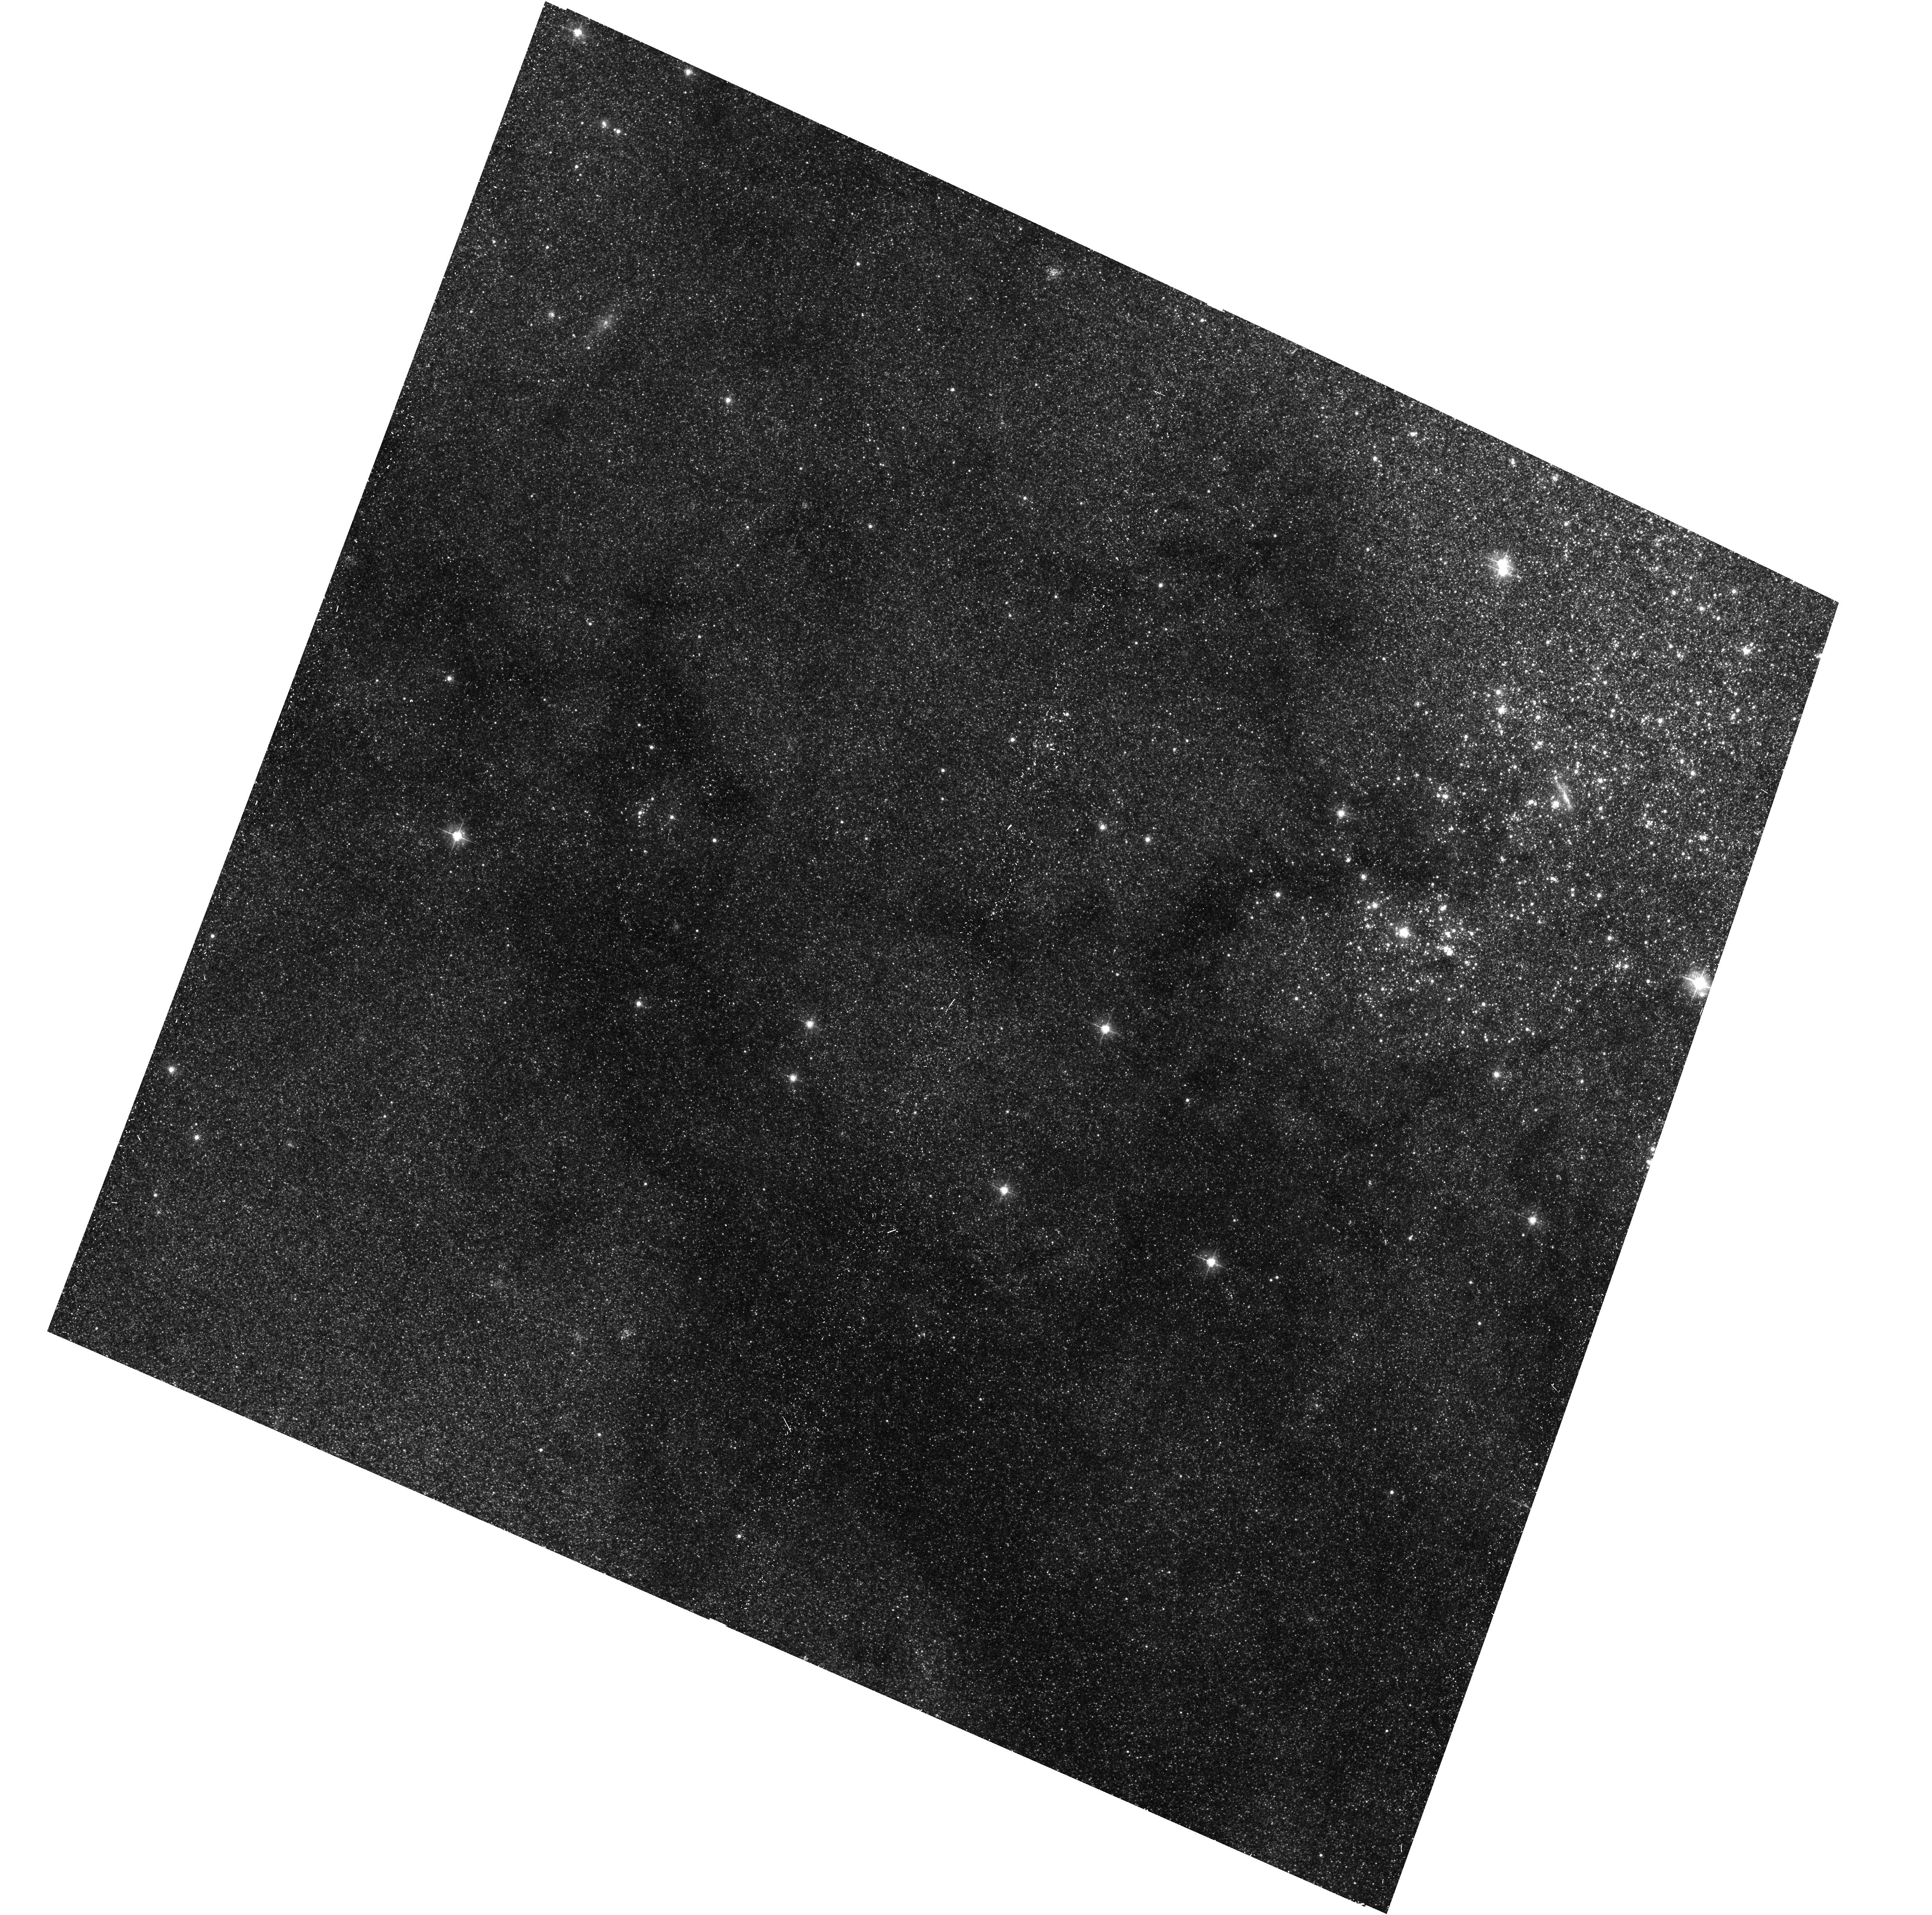
Target: M31-B33-F13-WFC
Instrument: ACS/WFC
Filter: F475W
Exposure: 17 min
Observation ID: hst_16799_30_acs_wfc_f475w_jepu30

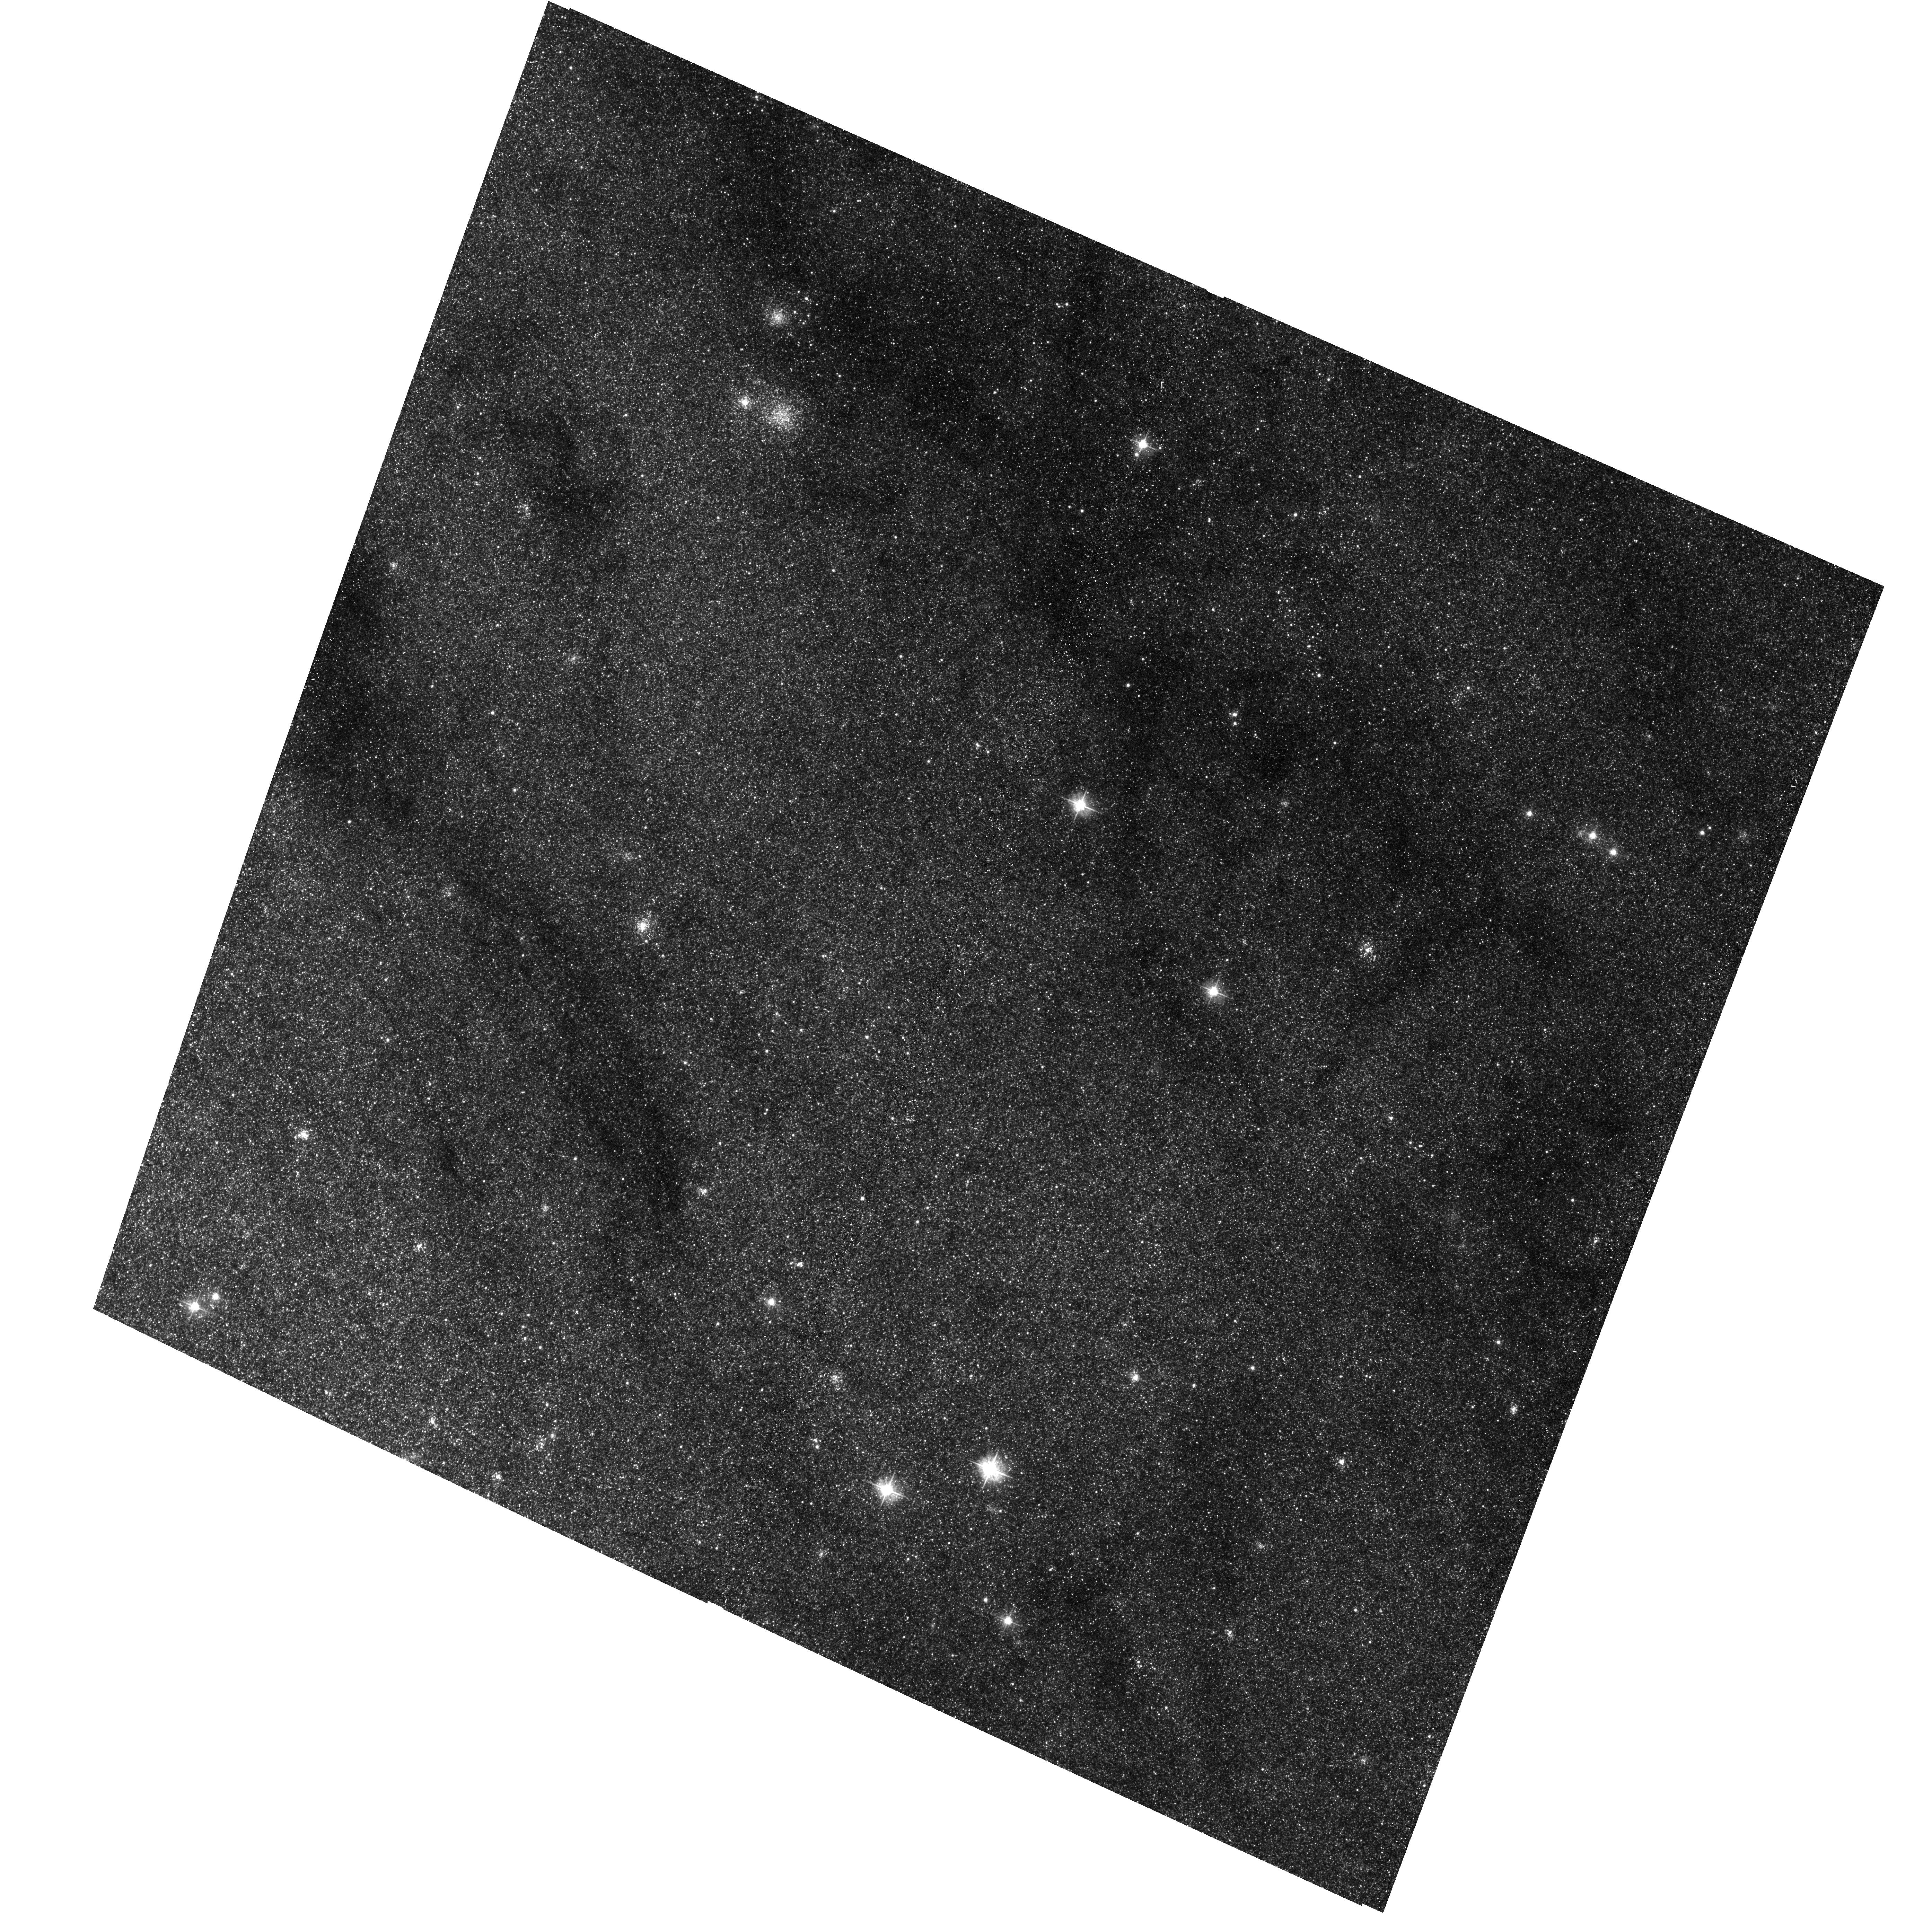
Target: M31-B33-F10-WFC
Instrument: ACS/WFC
Filter: F475W
Exposure: 17 min
Observation ID: hst_16799_22_acs_wfc_f475w_jepu22

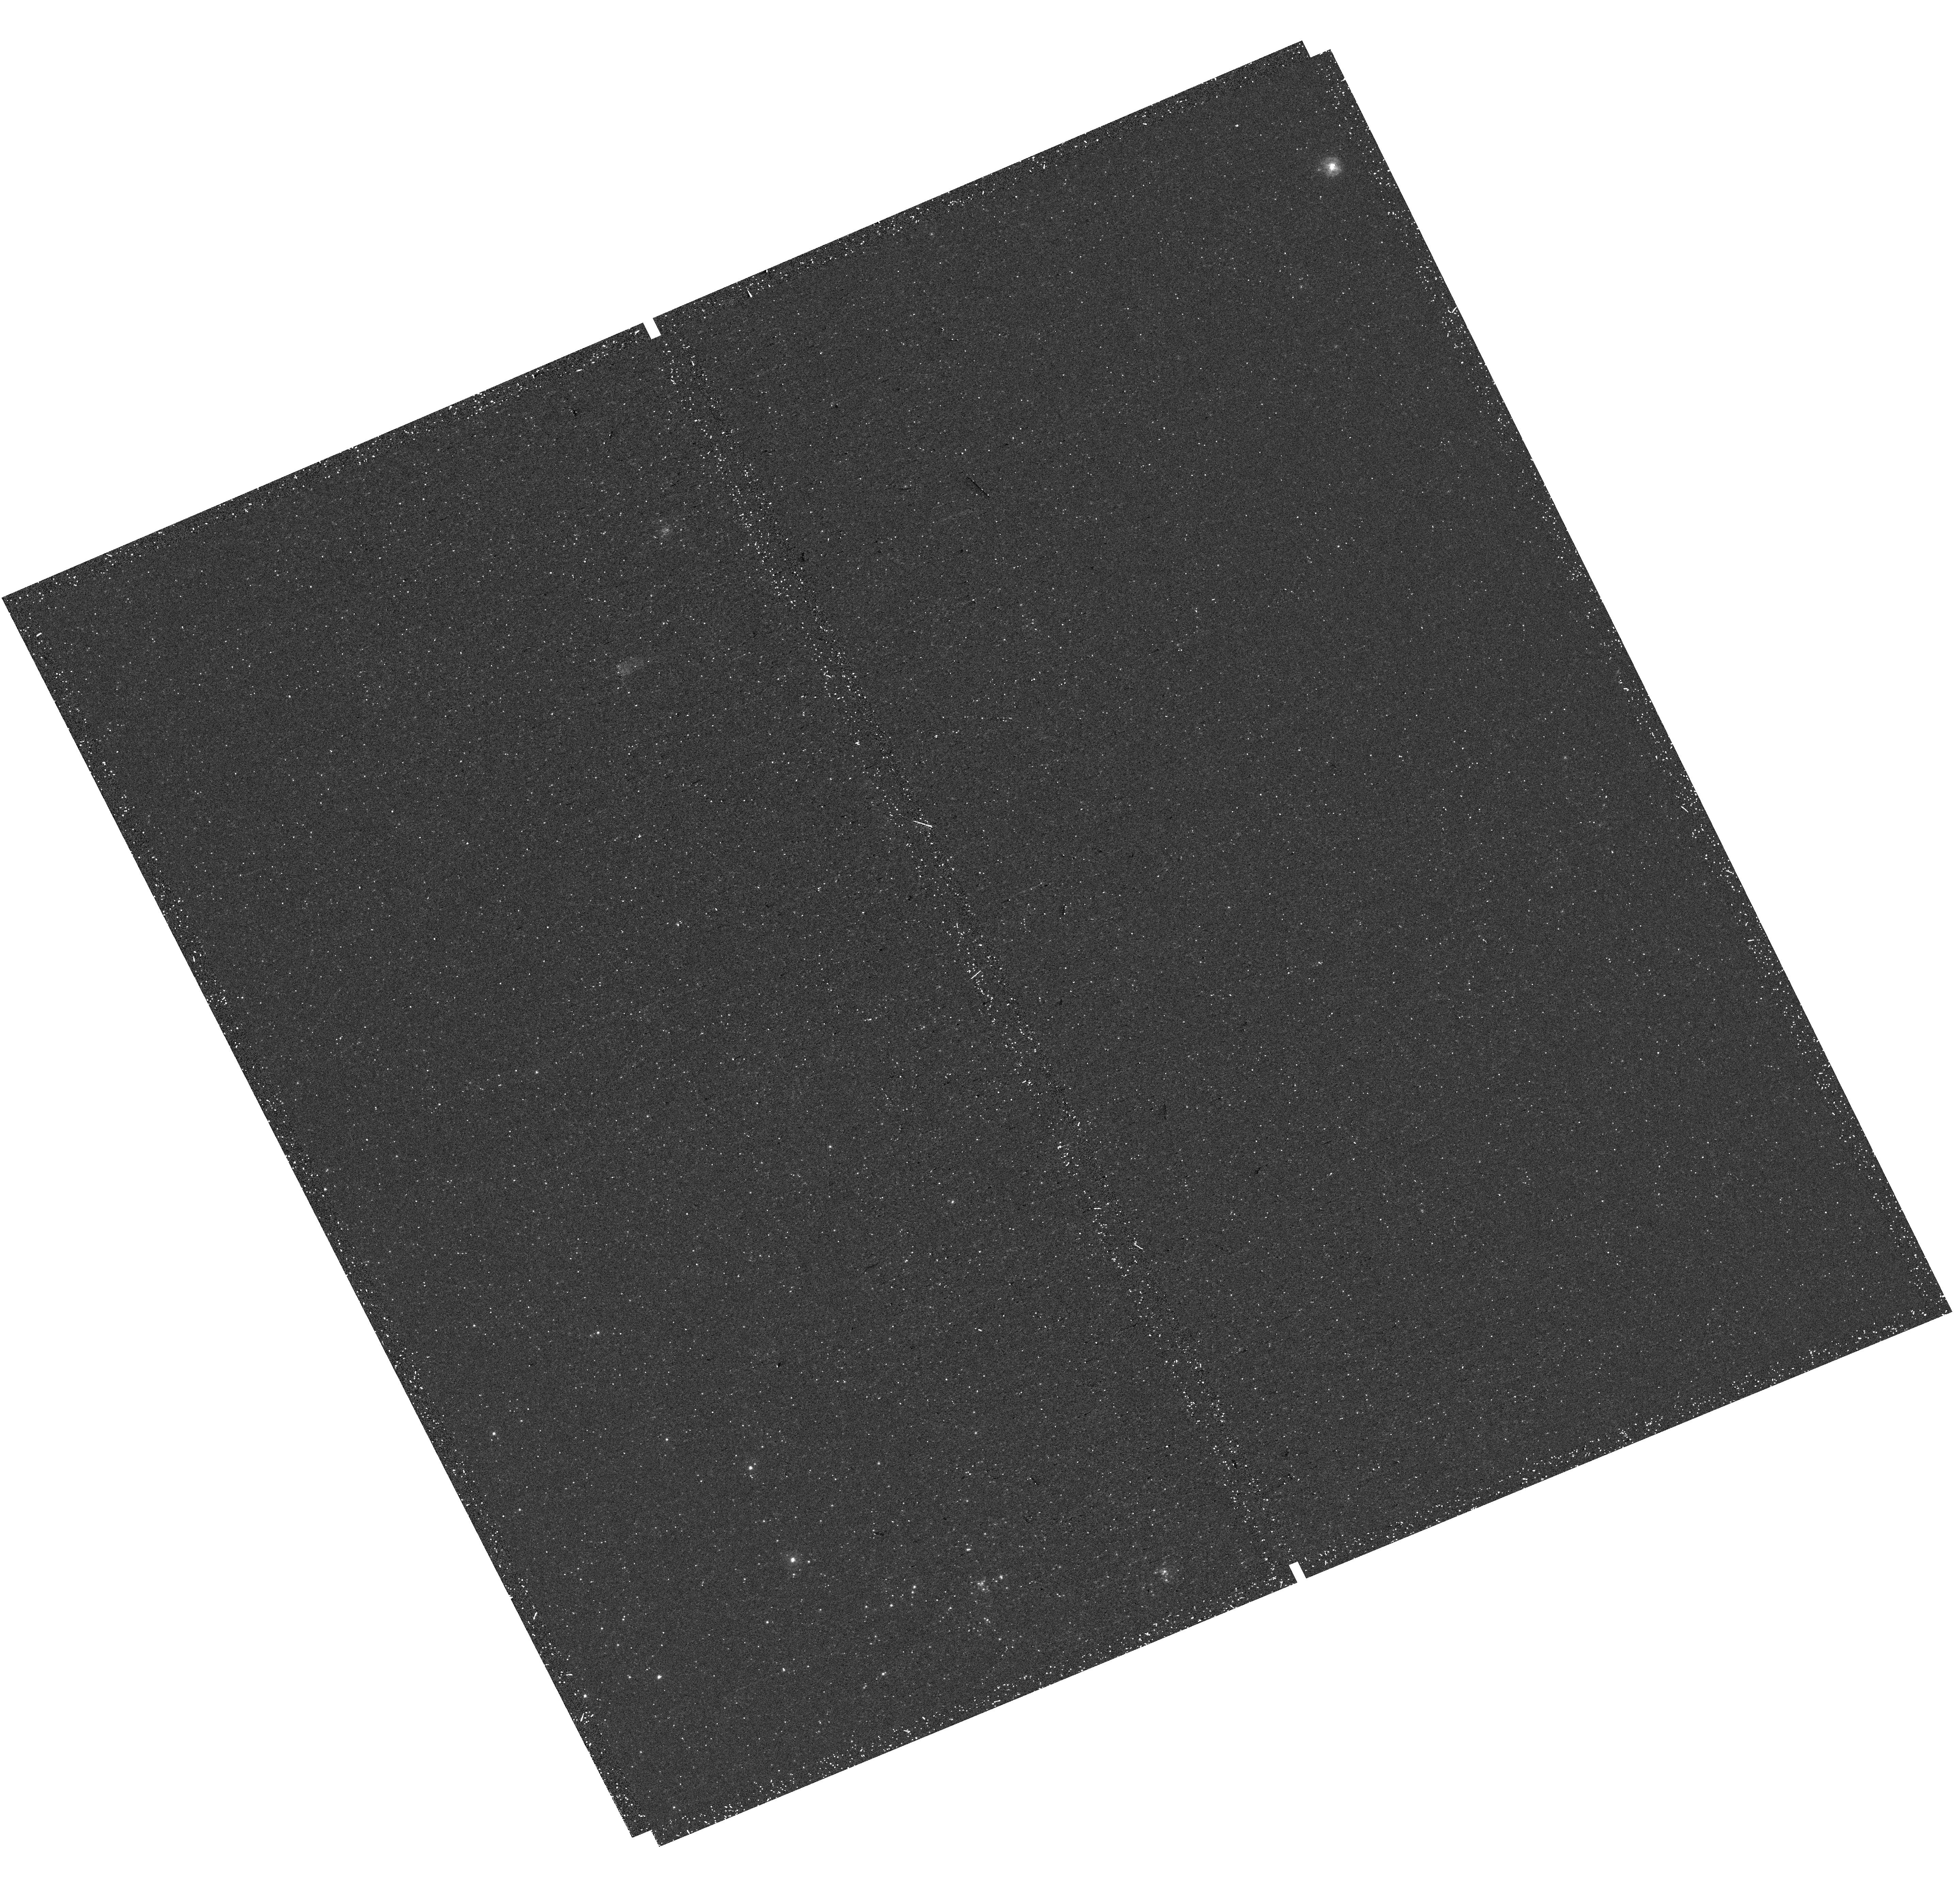
Target: M31-B32-F14-UVIS
Instrument: WFC3/UVIS
Filter: F275W
Exposure: 20 min
Observation ID: hst_16799_34_wfc3_uvis_f275w_iepu34

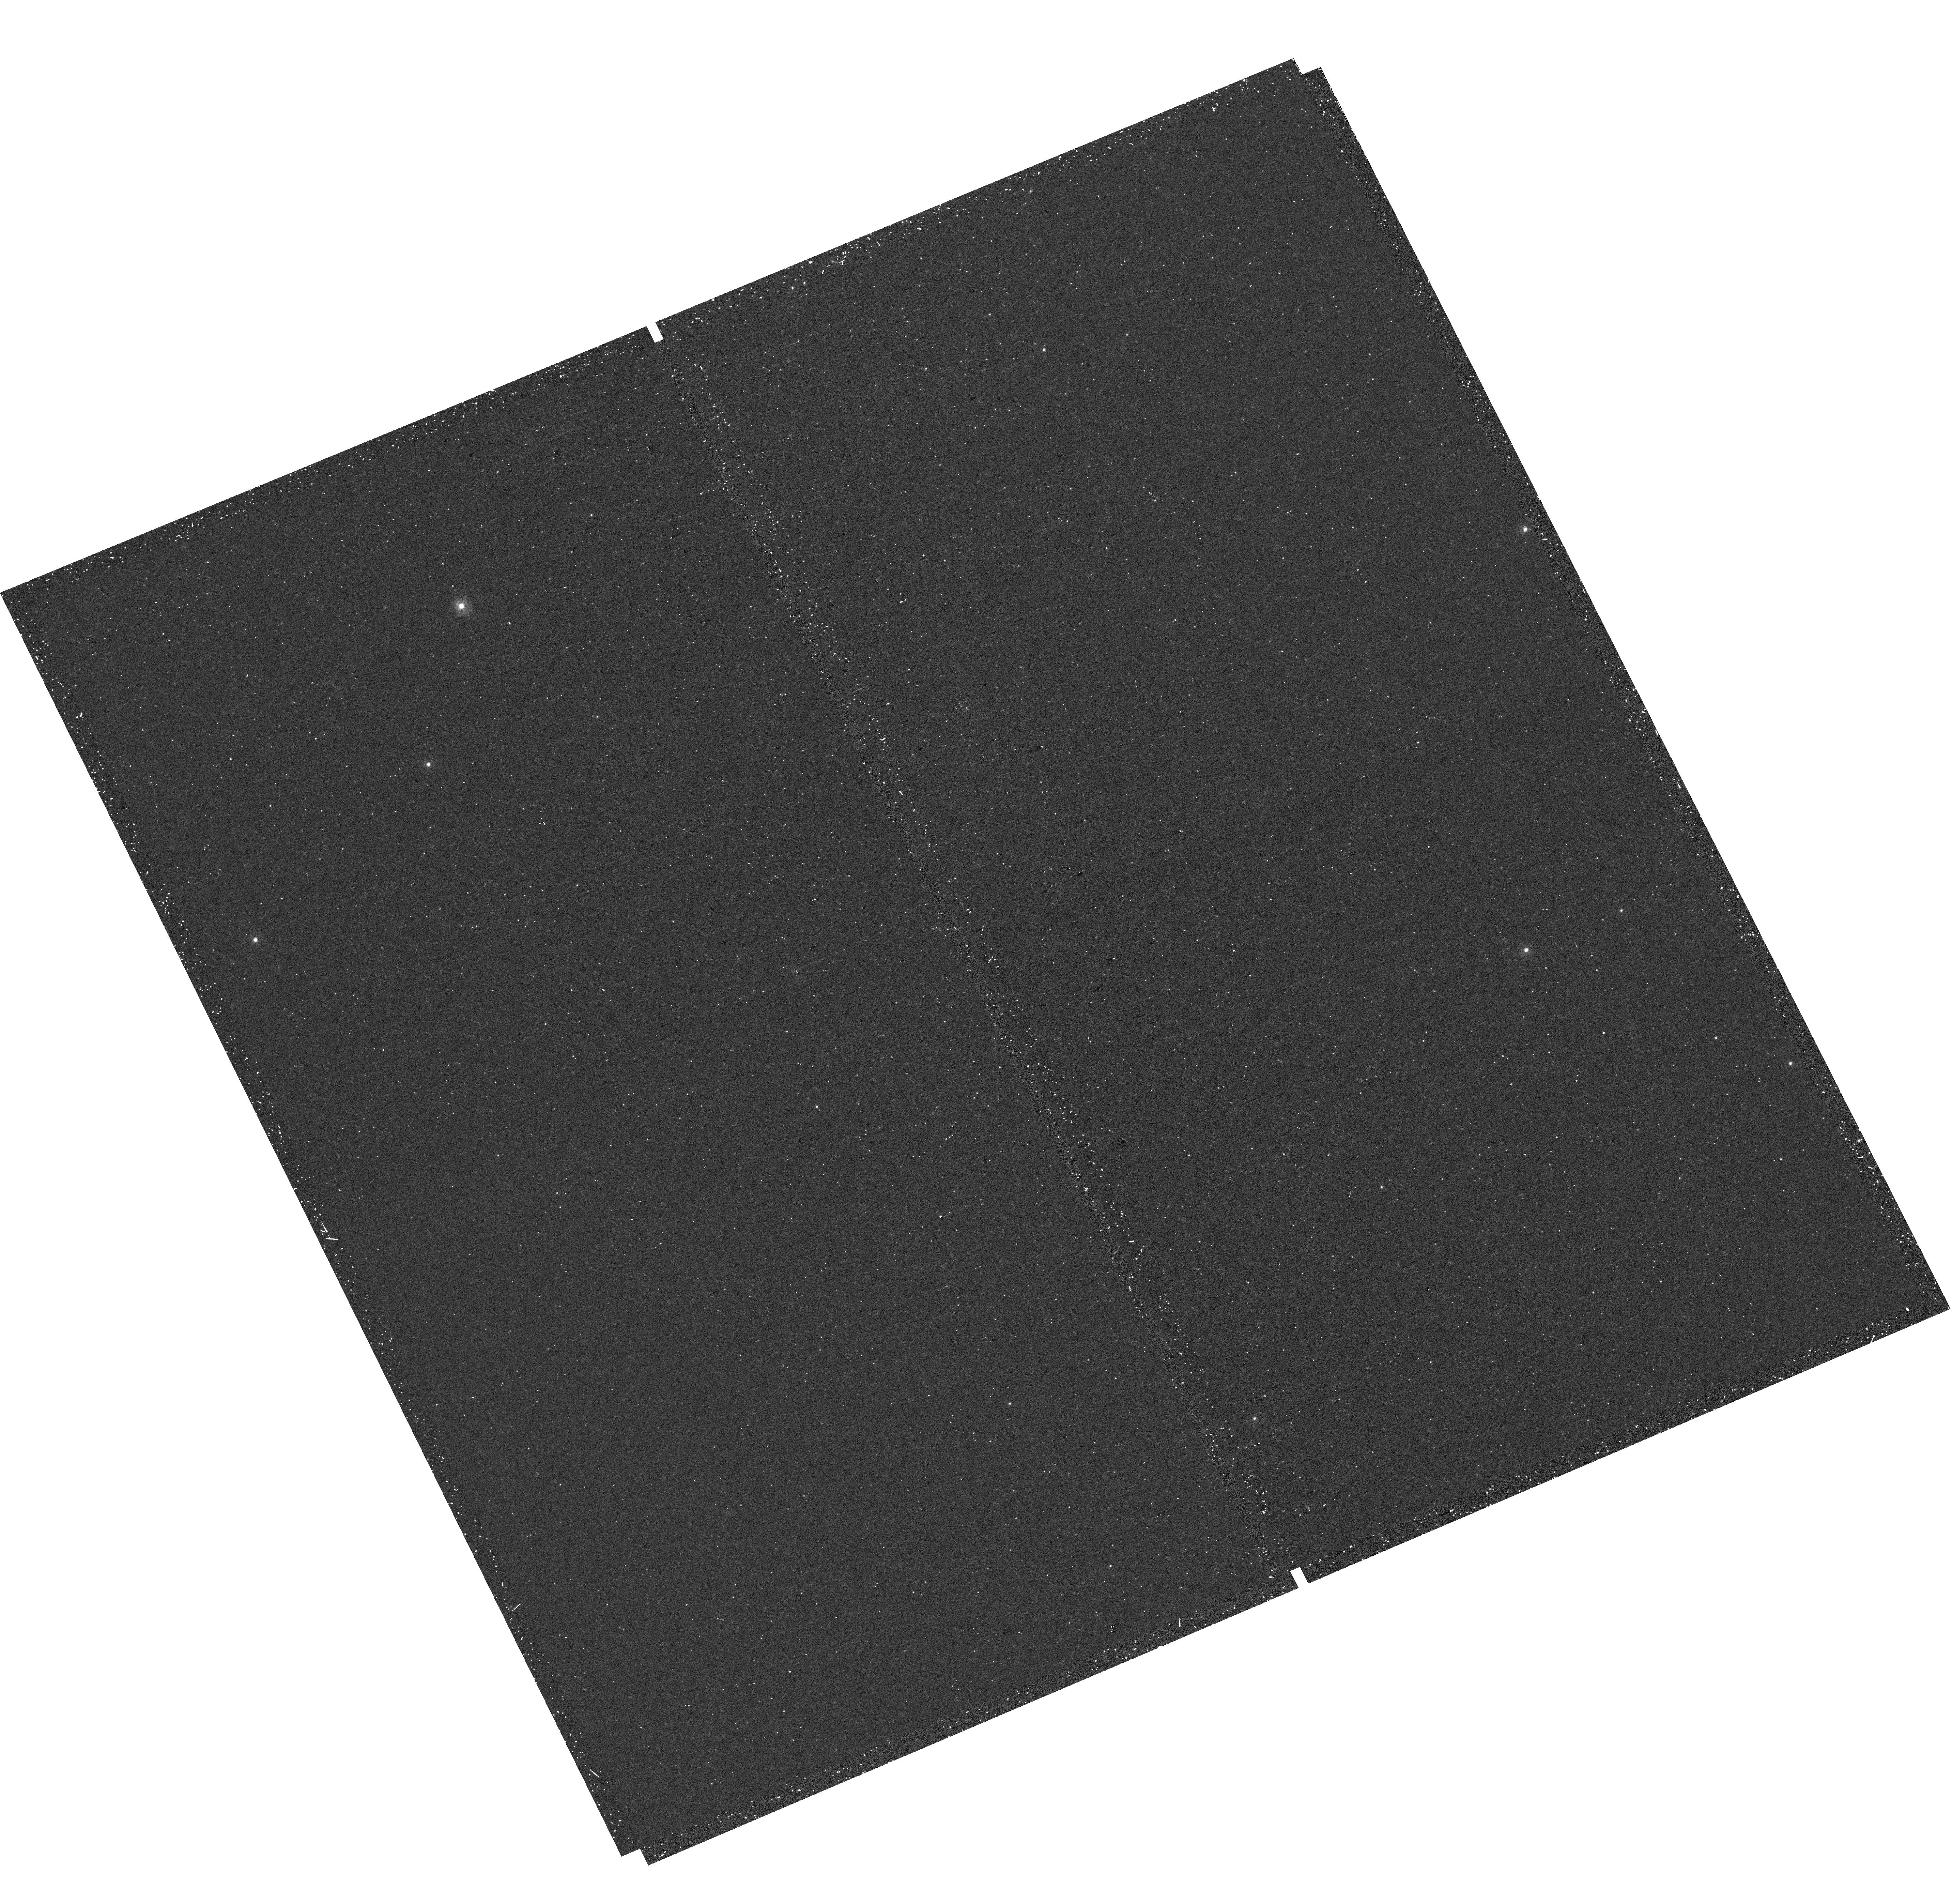
Target: M31-B33-F06-UVIS
Instrument: WFC3/UVIS
Filter: F275W
Exposure: 20 min
Observation ID: hst_16799_21_wfc3_uvis_f275w_iepu21

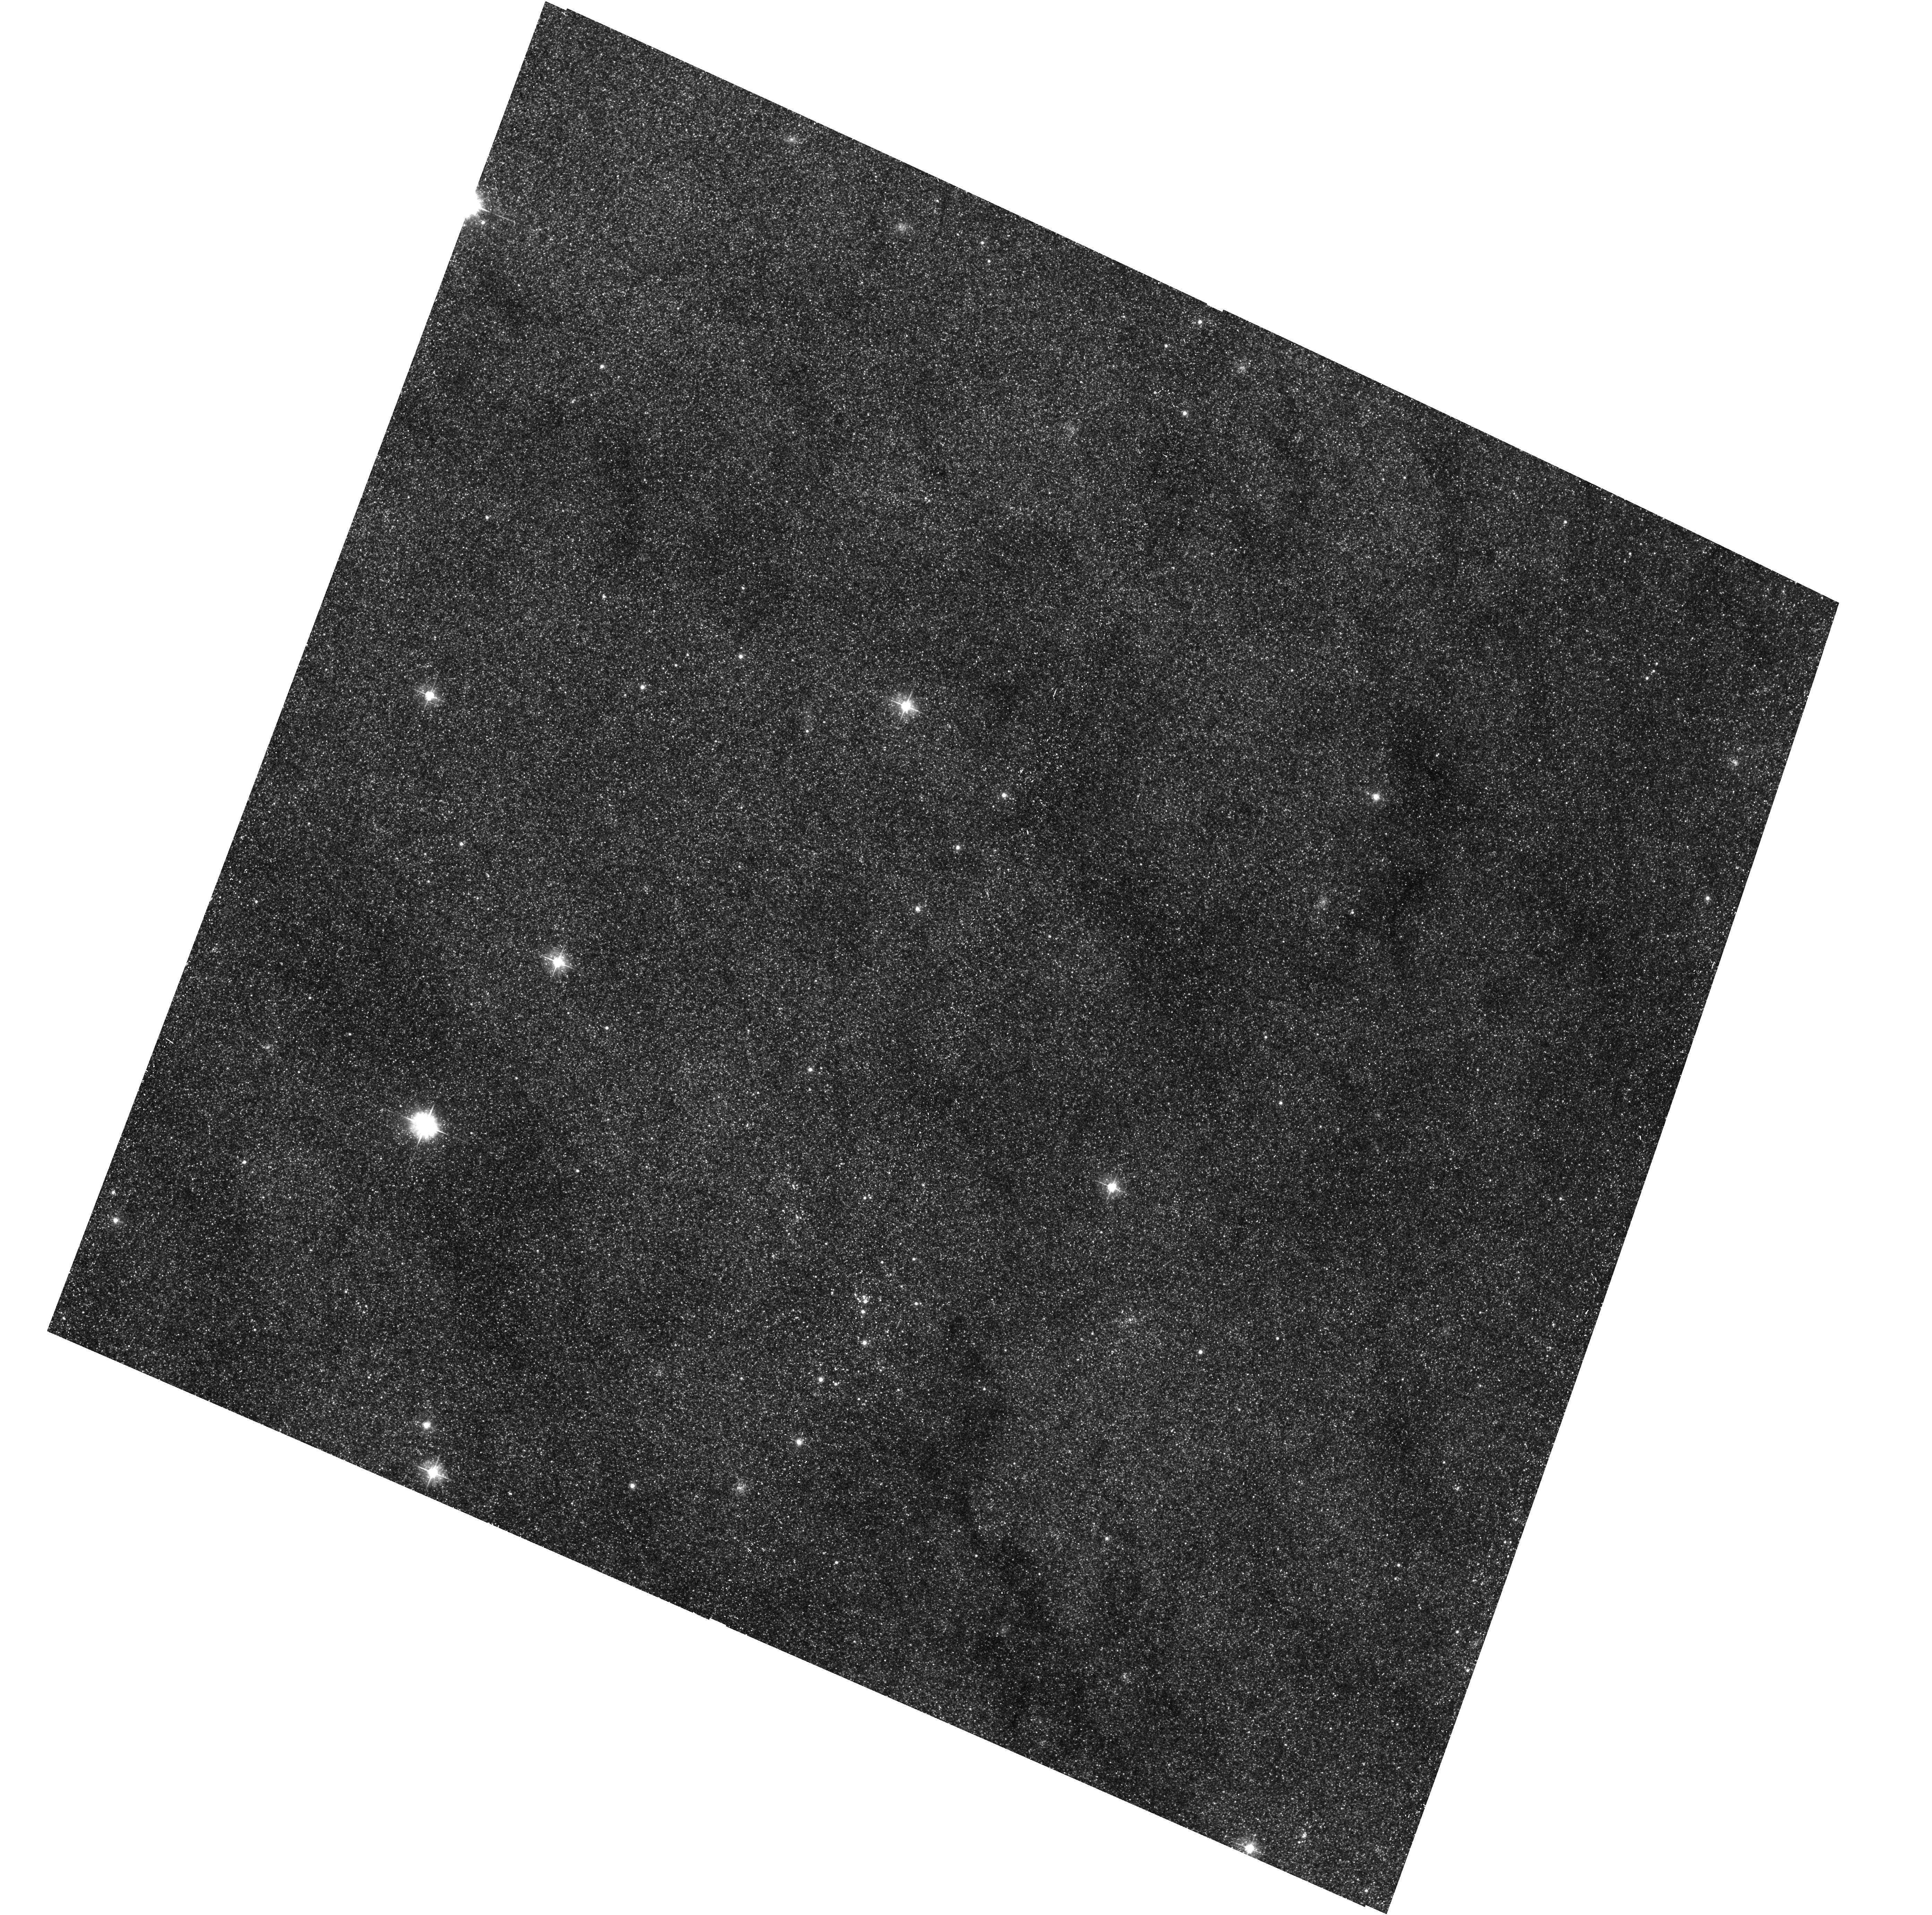
Target: M31-B33-F03-WFC
Instrument: ACS/WFC
Filter: F475W
Exposure: 17 min
Observation ID: hst_16799_35_acs_wfc_f475w_jepu35

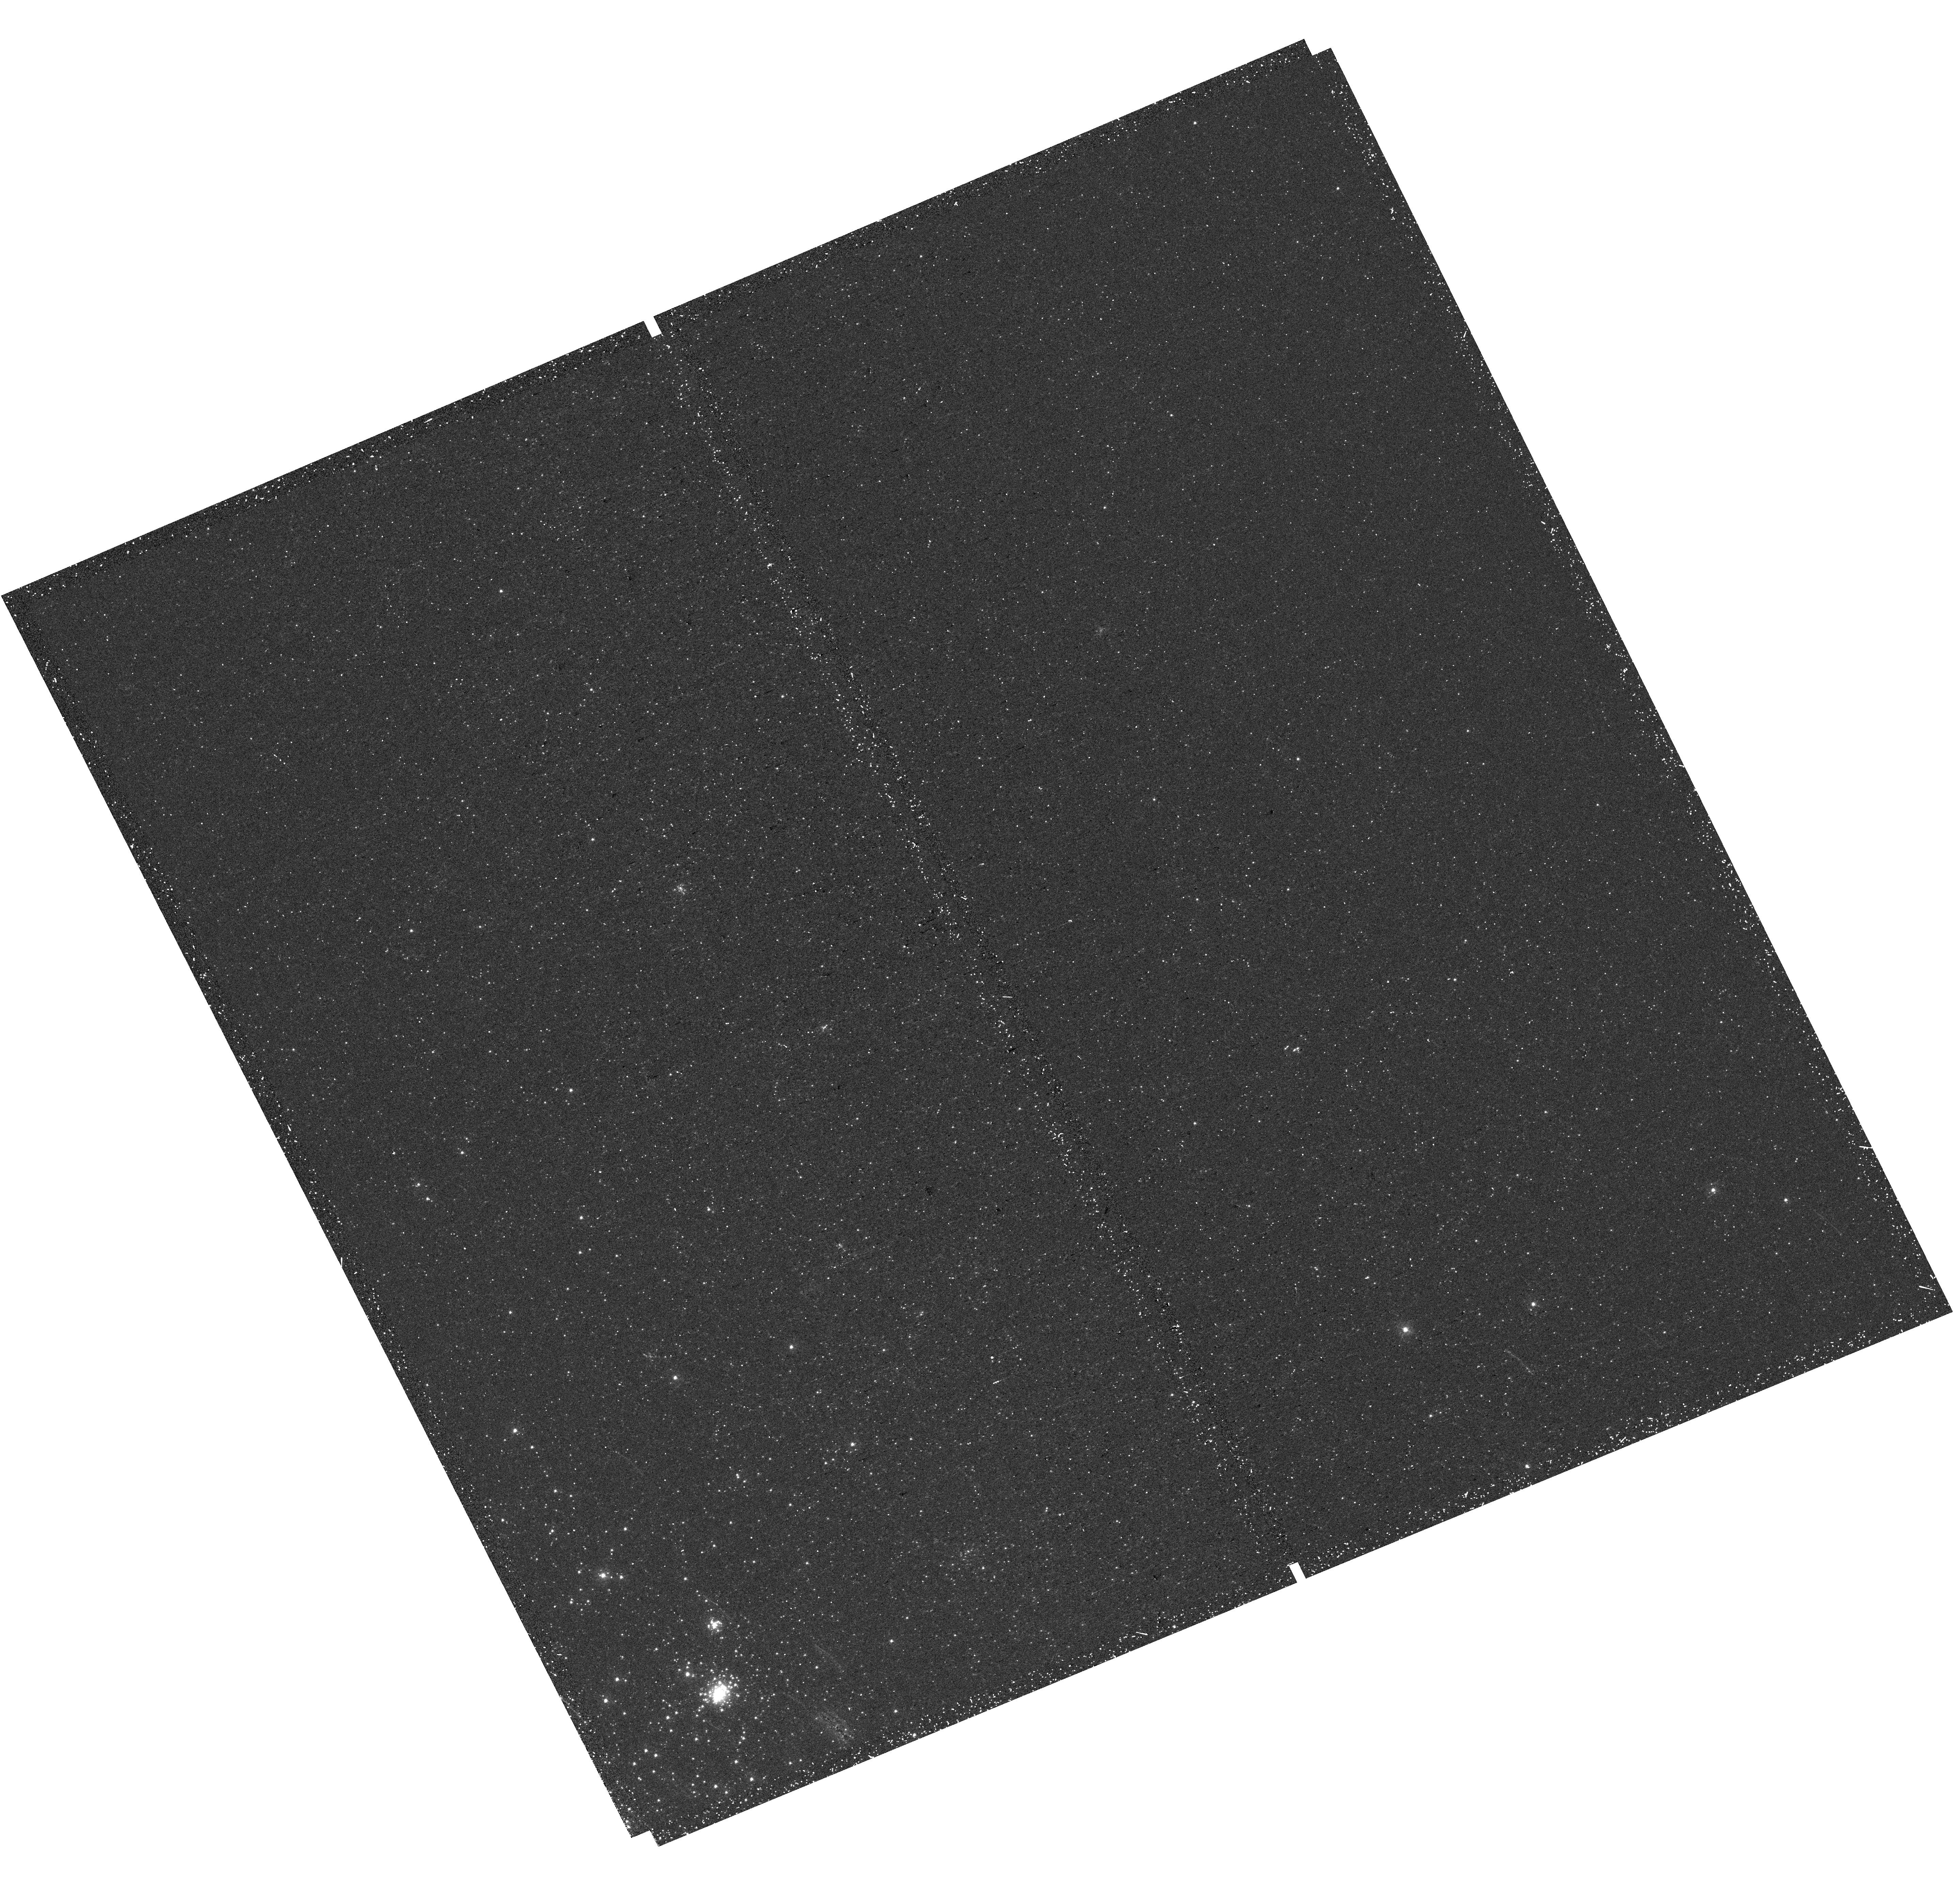
Target: M31-B33-F09-UVIS
Instrument: WFC3/UVIS
Filter: F275W
Exposure: 20 min
Observation ID: hst_16799_24_wfc3_uvis_f275w_iepu24

The Panchromatic Hubble Andromeda Southern Treasury (PHAST) (PI: Williams, Benjamin F.)

We propose to create a legacy map of the southern half of M31 in the optical and near ultraviolet (NUV). The Panchromatic Hubble Andromeda Southern Treasury (PHAST) will add ~100 million stars to M31's stellar photometry archive and cover regions of M31 that are structurally unique and more sensitive to the merger history than the northern disk mapped in the Panchromatic Hubble Andromeda Treasury (PHAT). These newly mapped regions include the intersections with M32 and the giant southern stream, the split portion of the star forming ring, and the southern bar. By providing age, metallicity, stellar mass, and follow-up kinematics, the resolved stellar photometry of these regions will be used for detailed comparisons to simulations, including star formation history and population asymmetries as well as the orbits of M32 and the giant southern stream, allowing us to distinguish between competing merger scenarios. Thus, these measurements tightly constrain models of M31's merger history and disk evolution. Furthermore, the legacy value for such observations is undeniable; M31 has been and will continue to be a centerpiece target for many NASA and ESA missions, as well as for ground-based time-domain observations that could find extremely valuable events that require HST resolution for identifying precursors. These current and future data sets cover the entire galaxy, and thus, our coverage will increase the value of all past and future M31 observations. PHAST will complete a lasting baseline data set for this high-demand target that no other current or planned facility will be able to produce.